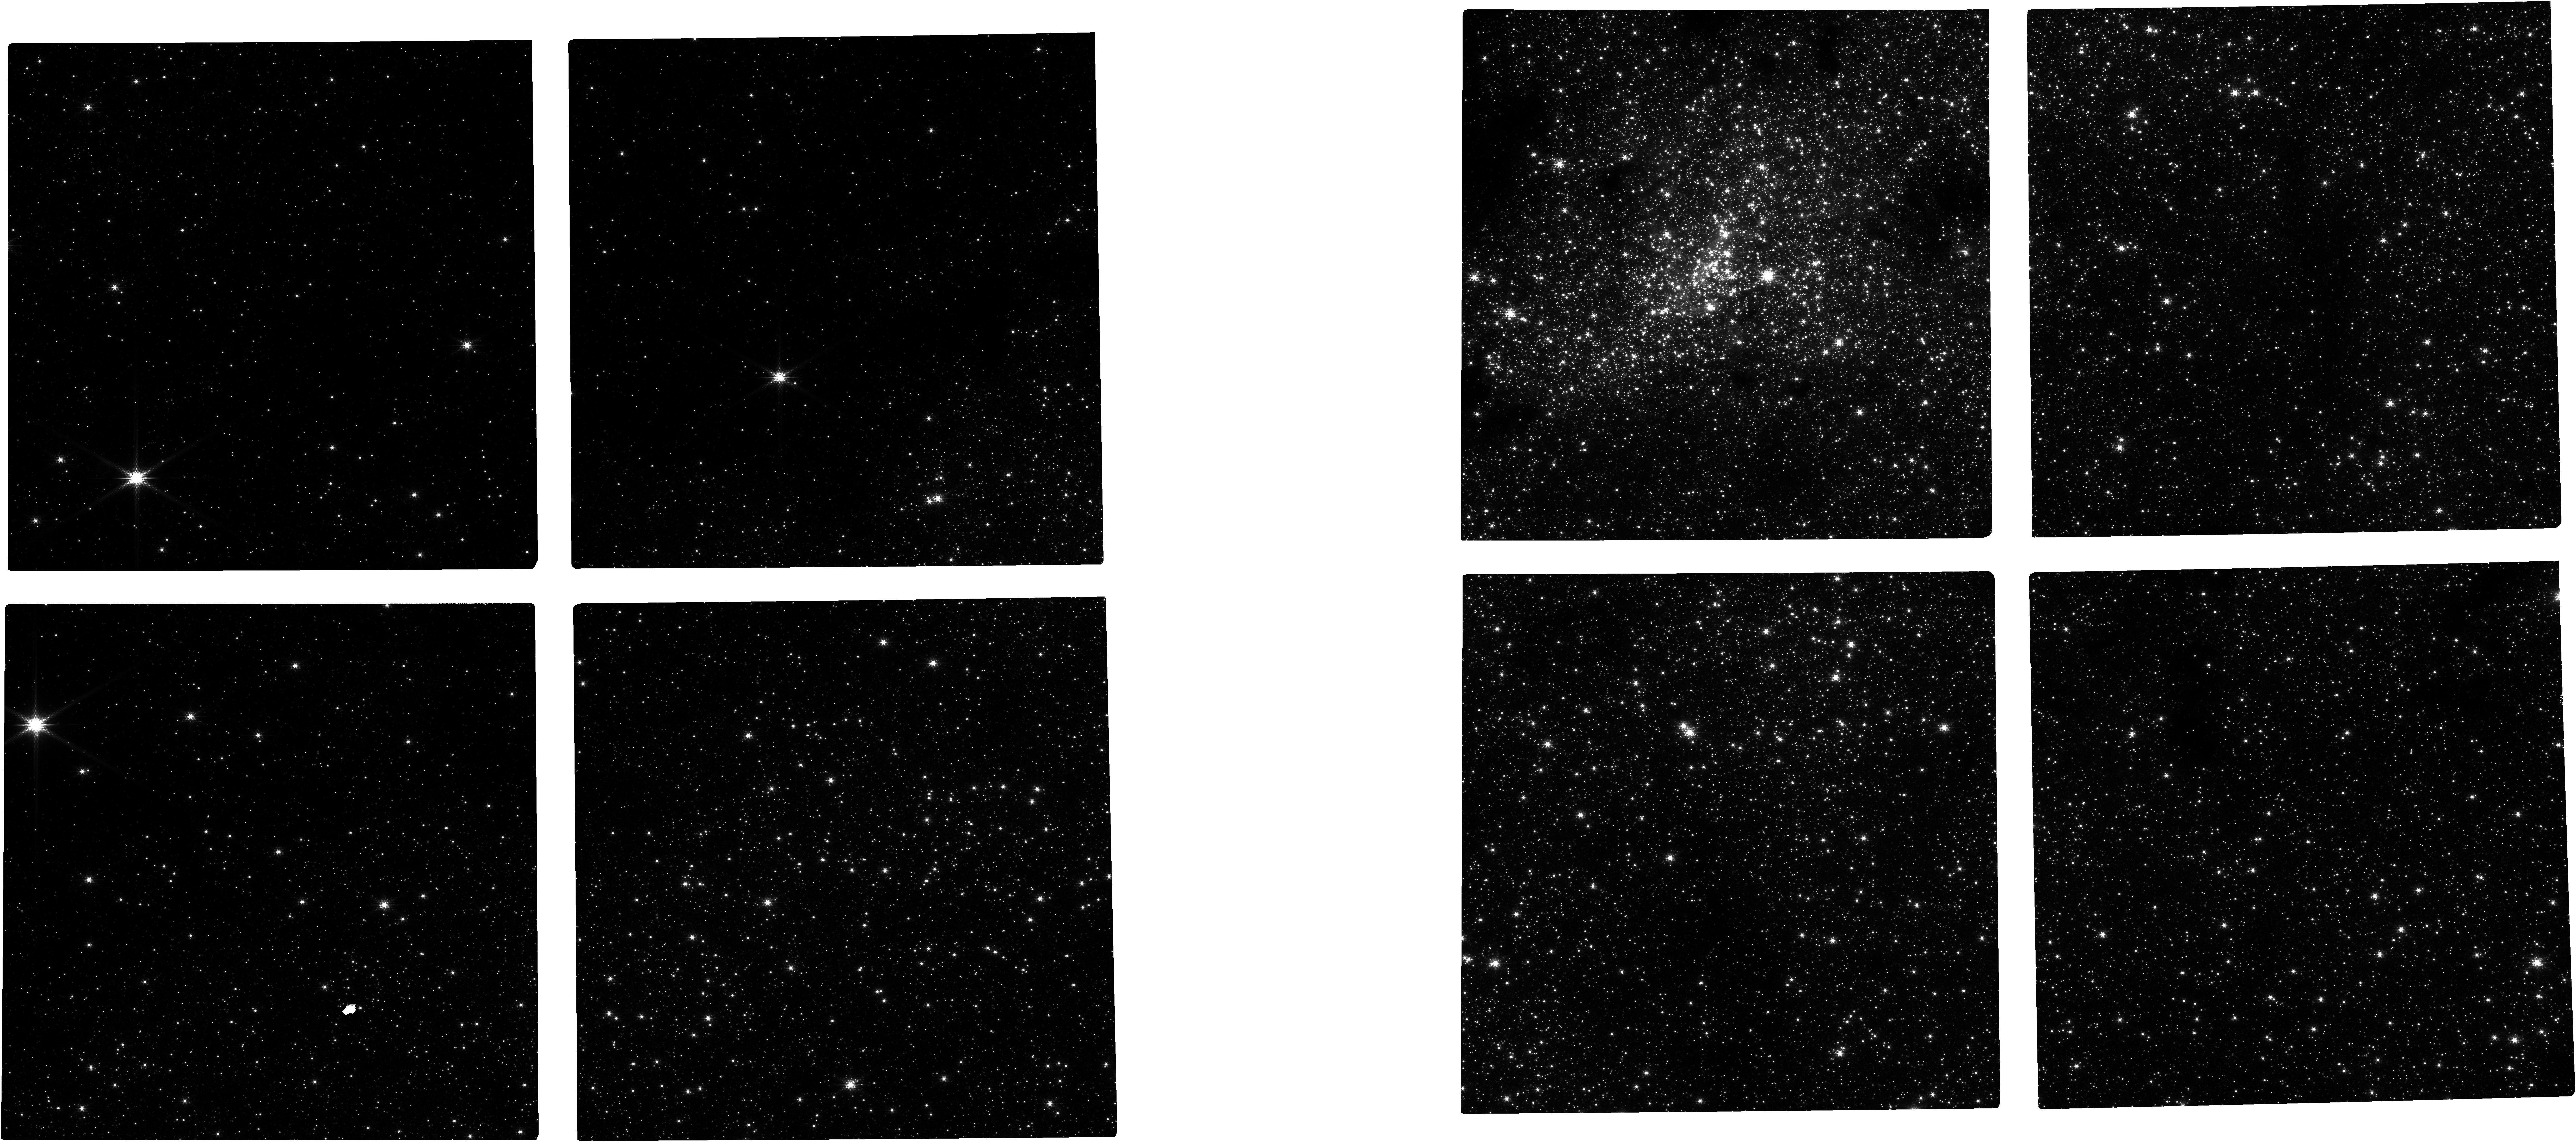
Target: NAME-GAL-CENTER. Instrument: NIRCAM. Filter: F182M. Exposure: 15 min. Observation ID: jw04515-o101_t001_nircam_clear-f182m

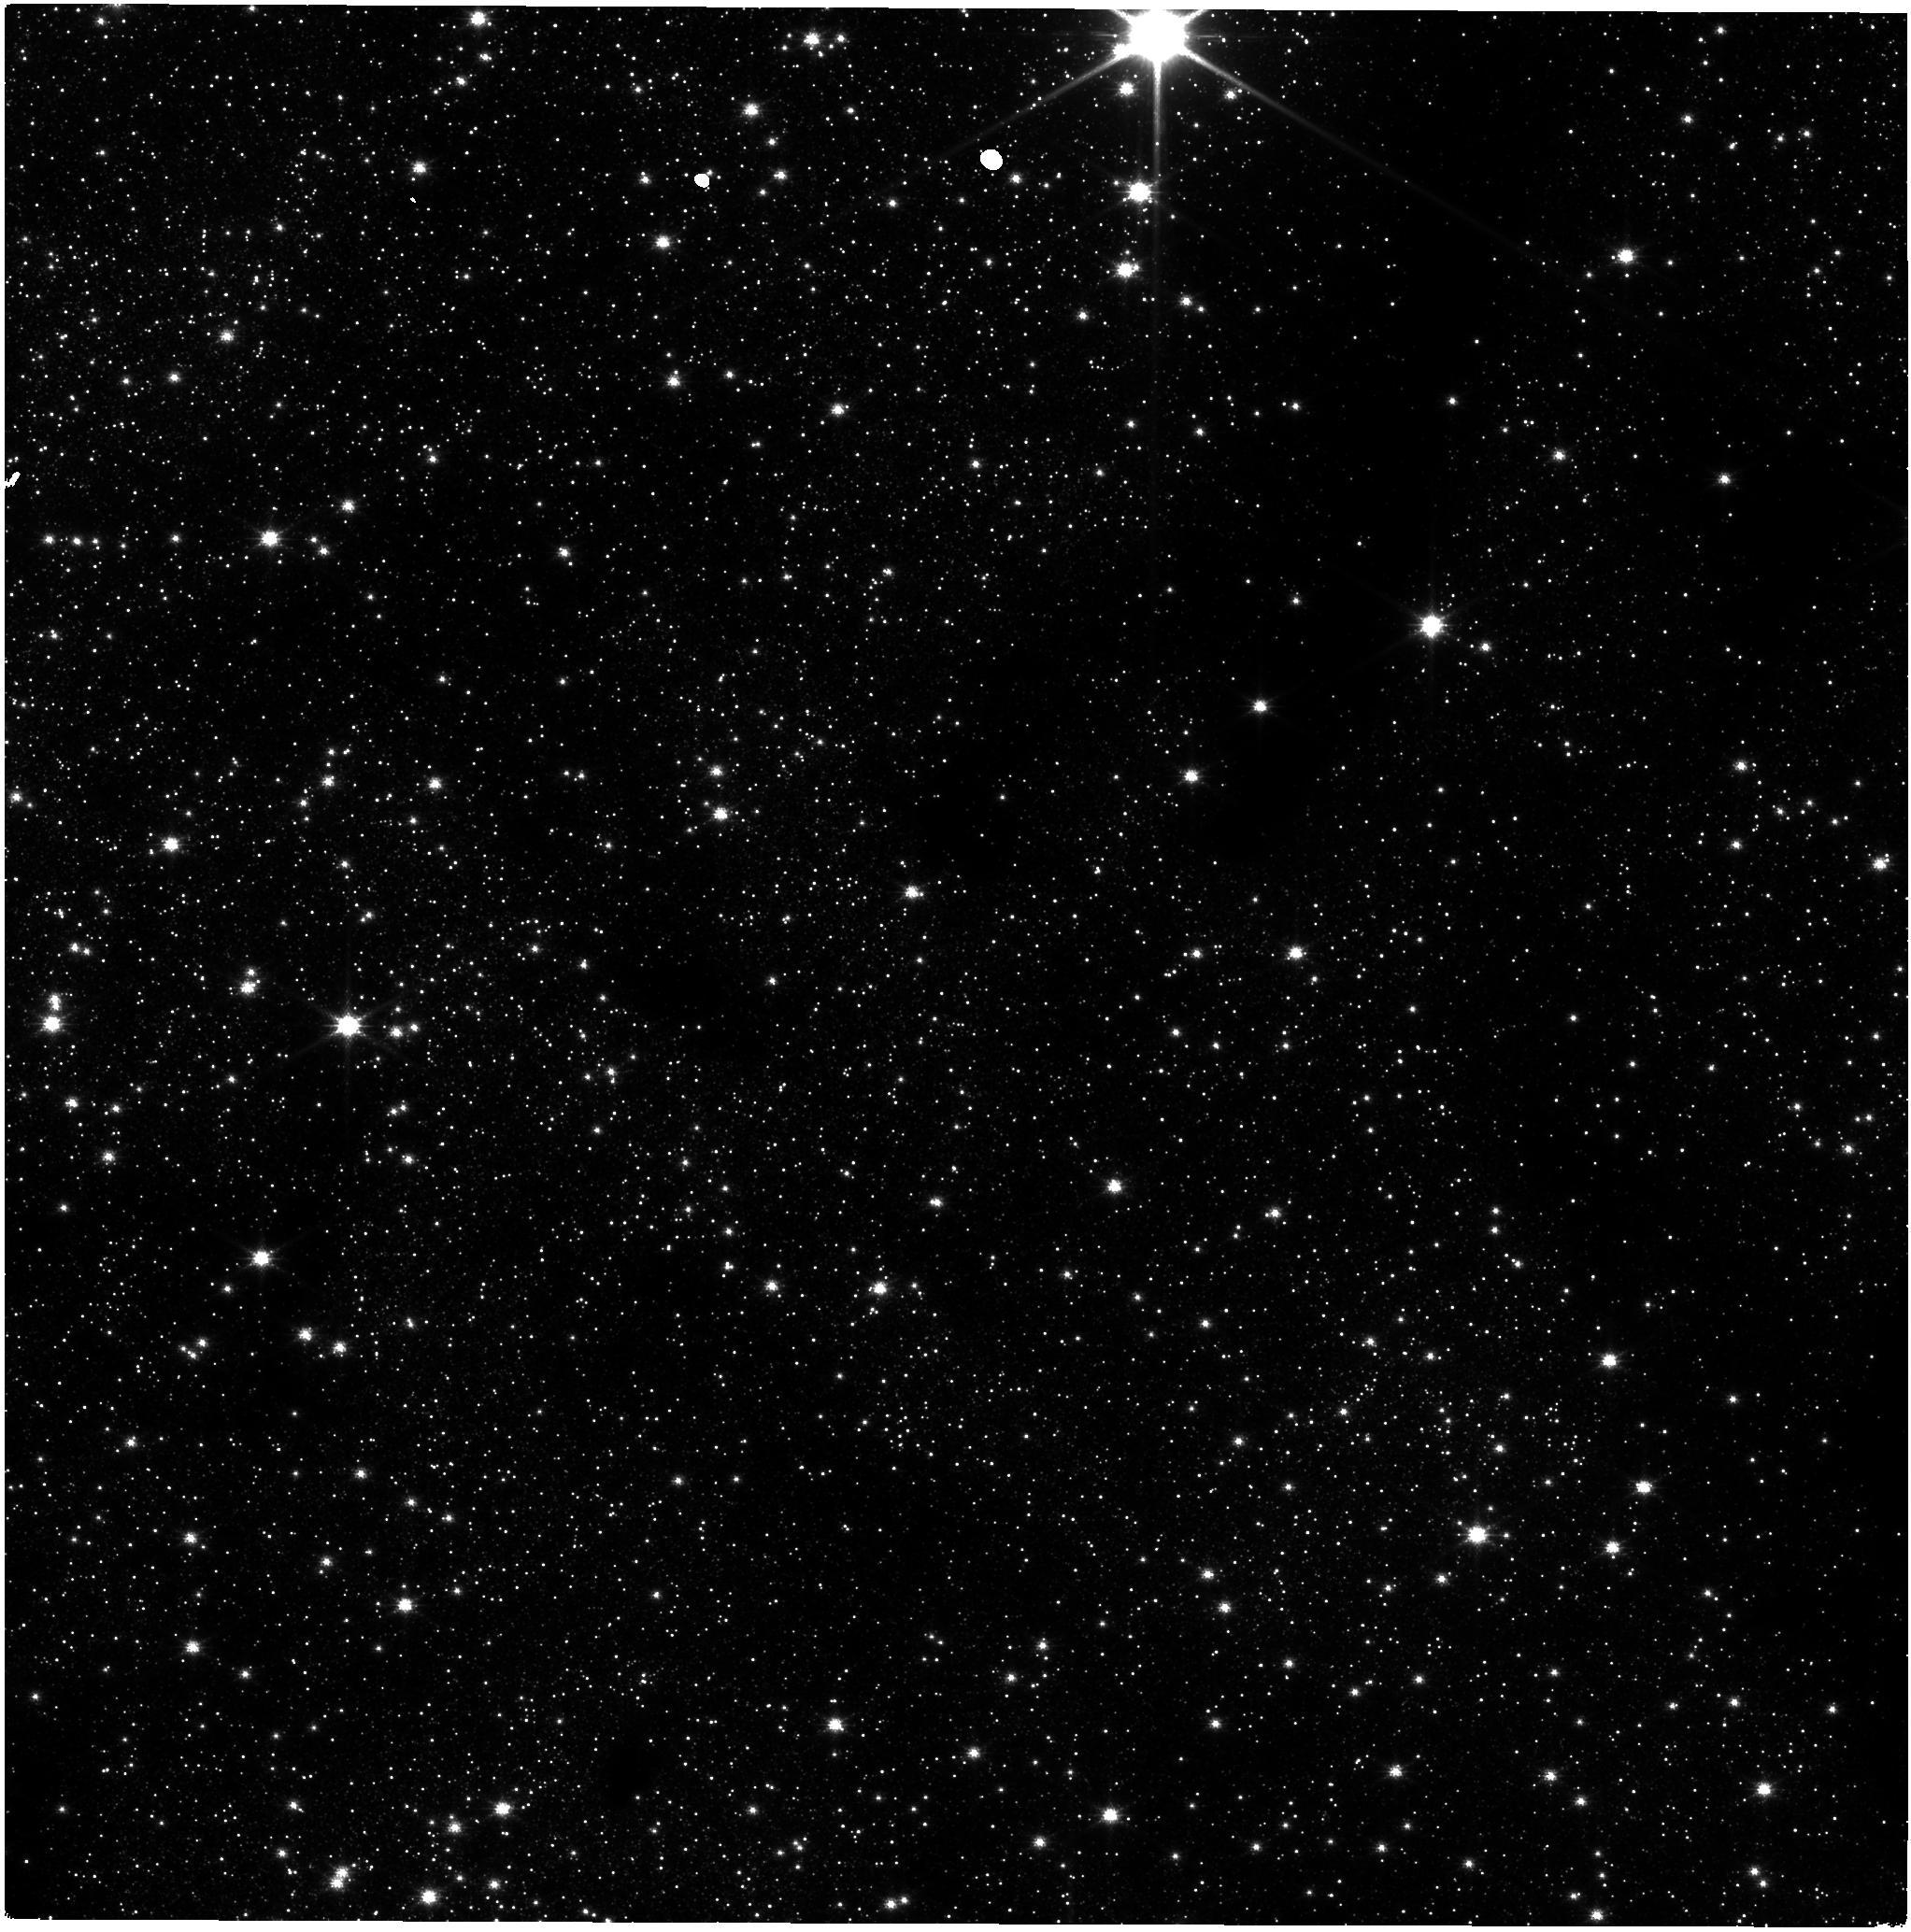
Target: NAME-GAL-CENTER. Instrument: NIRISS. Filter: CLEAR+F140M. Exposure: 14 min. Observation ID: jw04515-o101_t001_niriss_clear-f140m

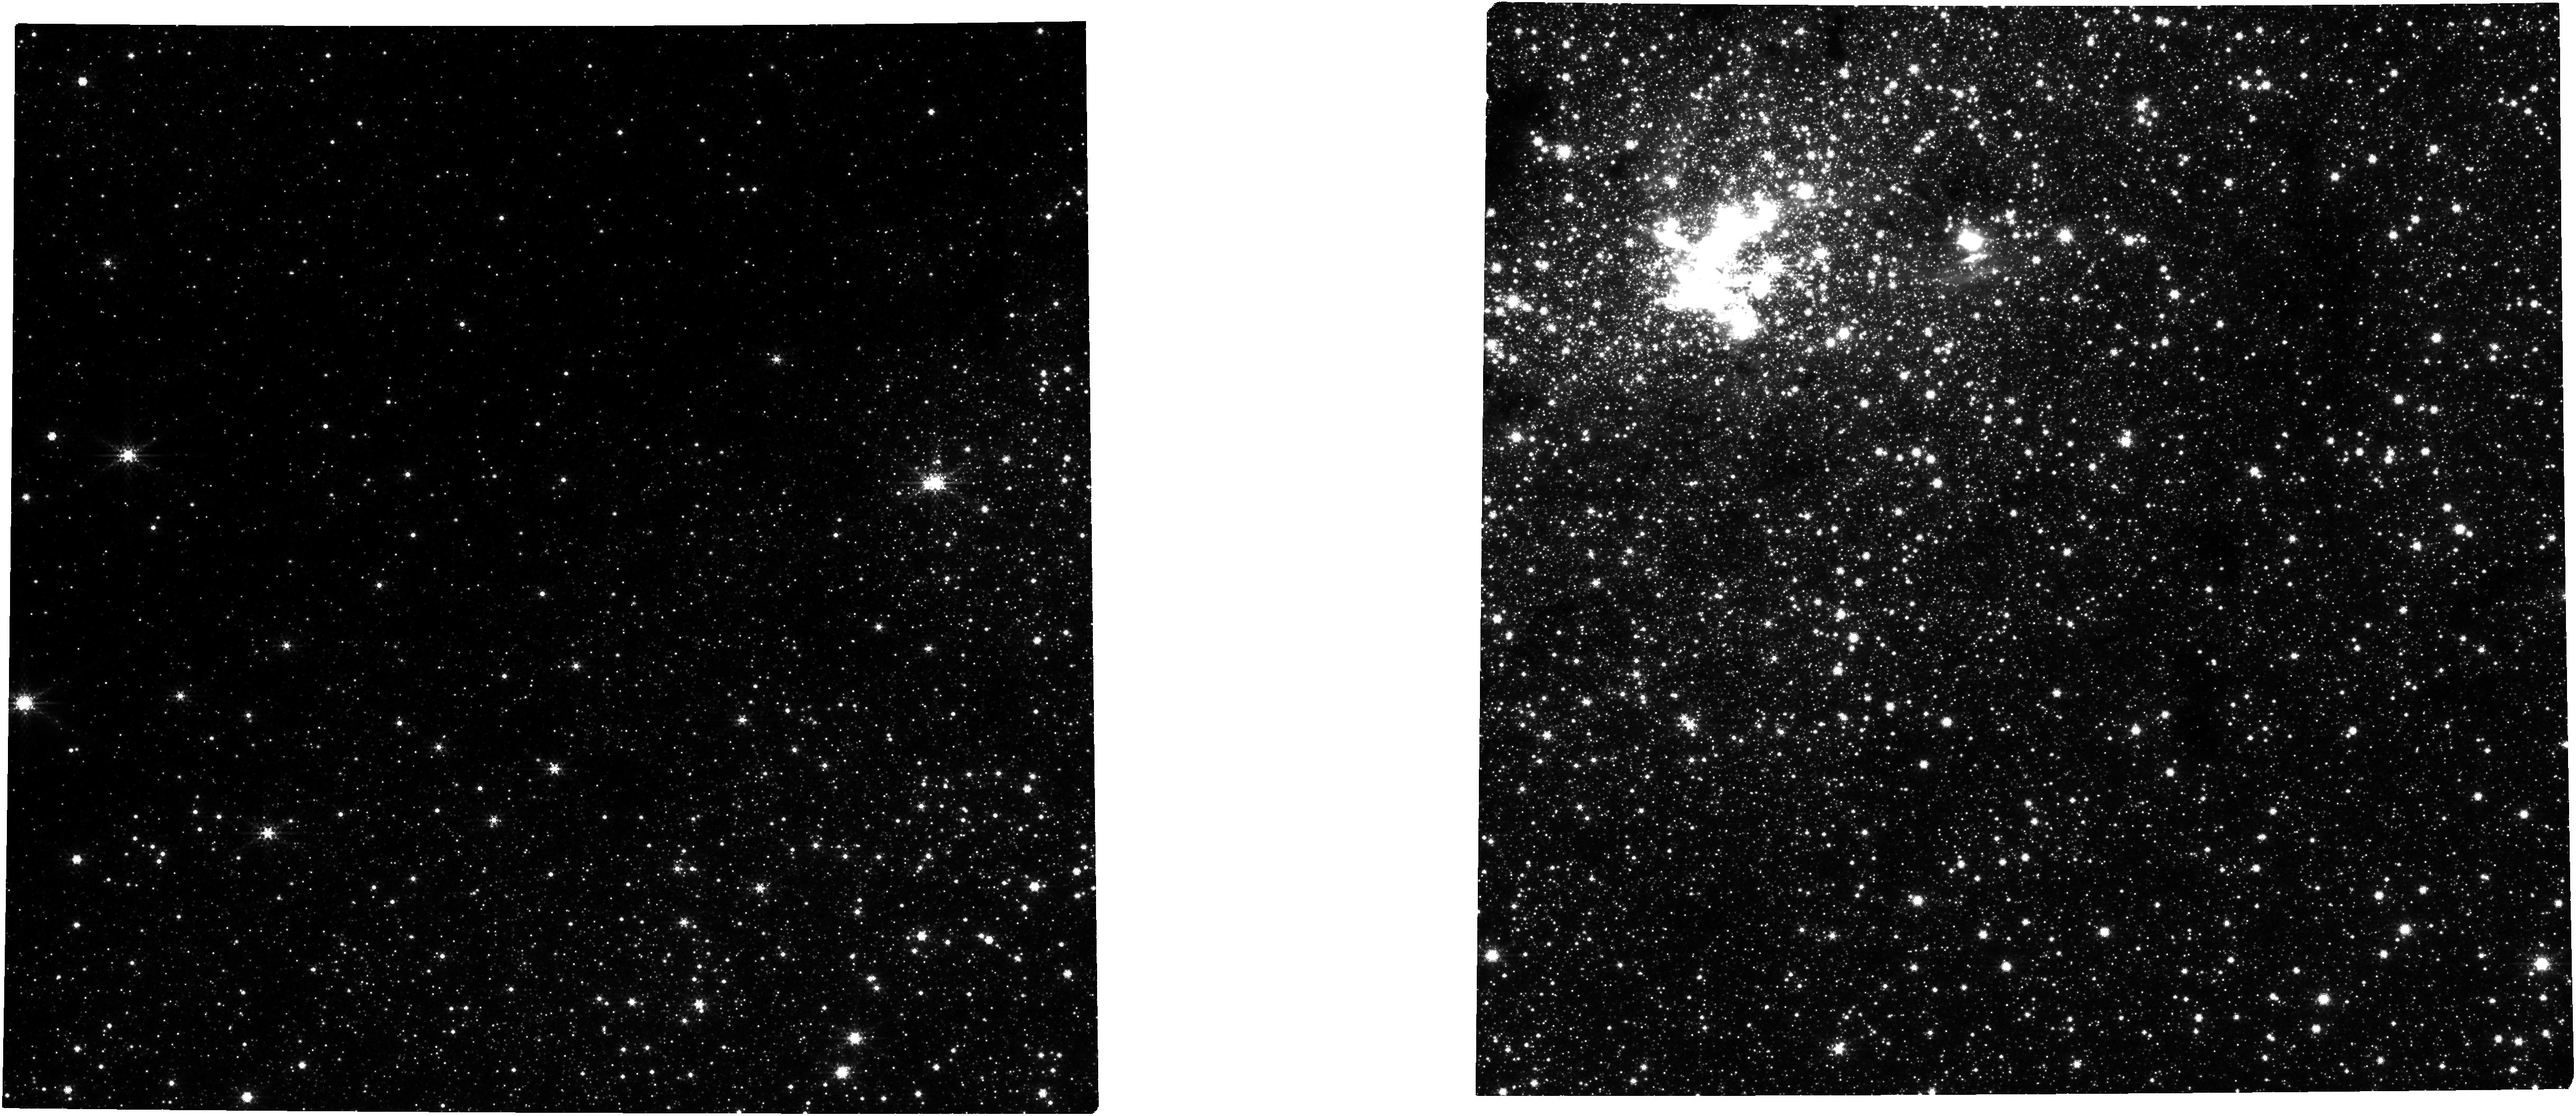
Target: NAME-GAL-CENTER. Instrument: NIRCAM. Filter: F360M. Exposure: 15 min. Observation ID: jw04515-o101_t001_nircam_clear-f360m

Galactic Center Astrometry (PI: van der Marel, Roeland P.)

We will observe the Galactic Center with NIRCam to study the orbits of stars around the supermassive black hole and the structure of the nuclear star cluster. We will focus on the fainter stars, which are harder to measure from the ground. We will observe mainly through medium-band filters in order to go deep without saturating the bright stars too much. This set of observations will constitute the final third and fourth epochs. Combined with two epochs already taken in Cycles 1 and 2, we will measure proper motions; four epochs are necessary to account for curvature in the orbits so close to the Galactic Center.